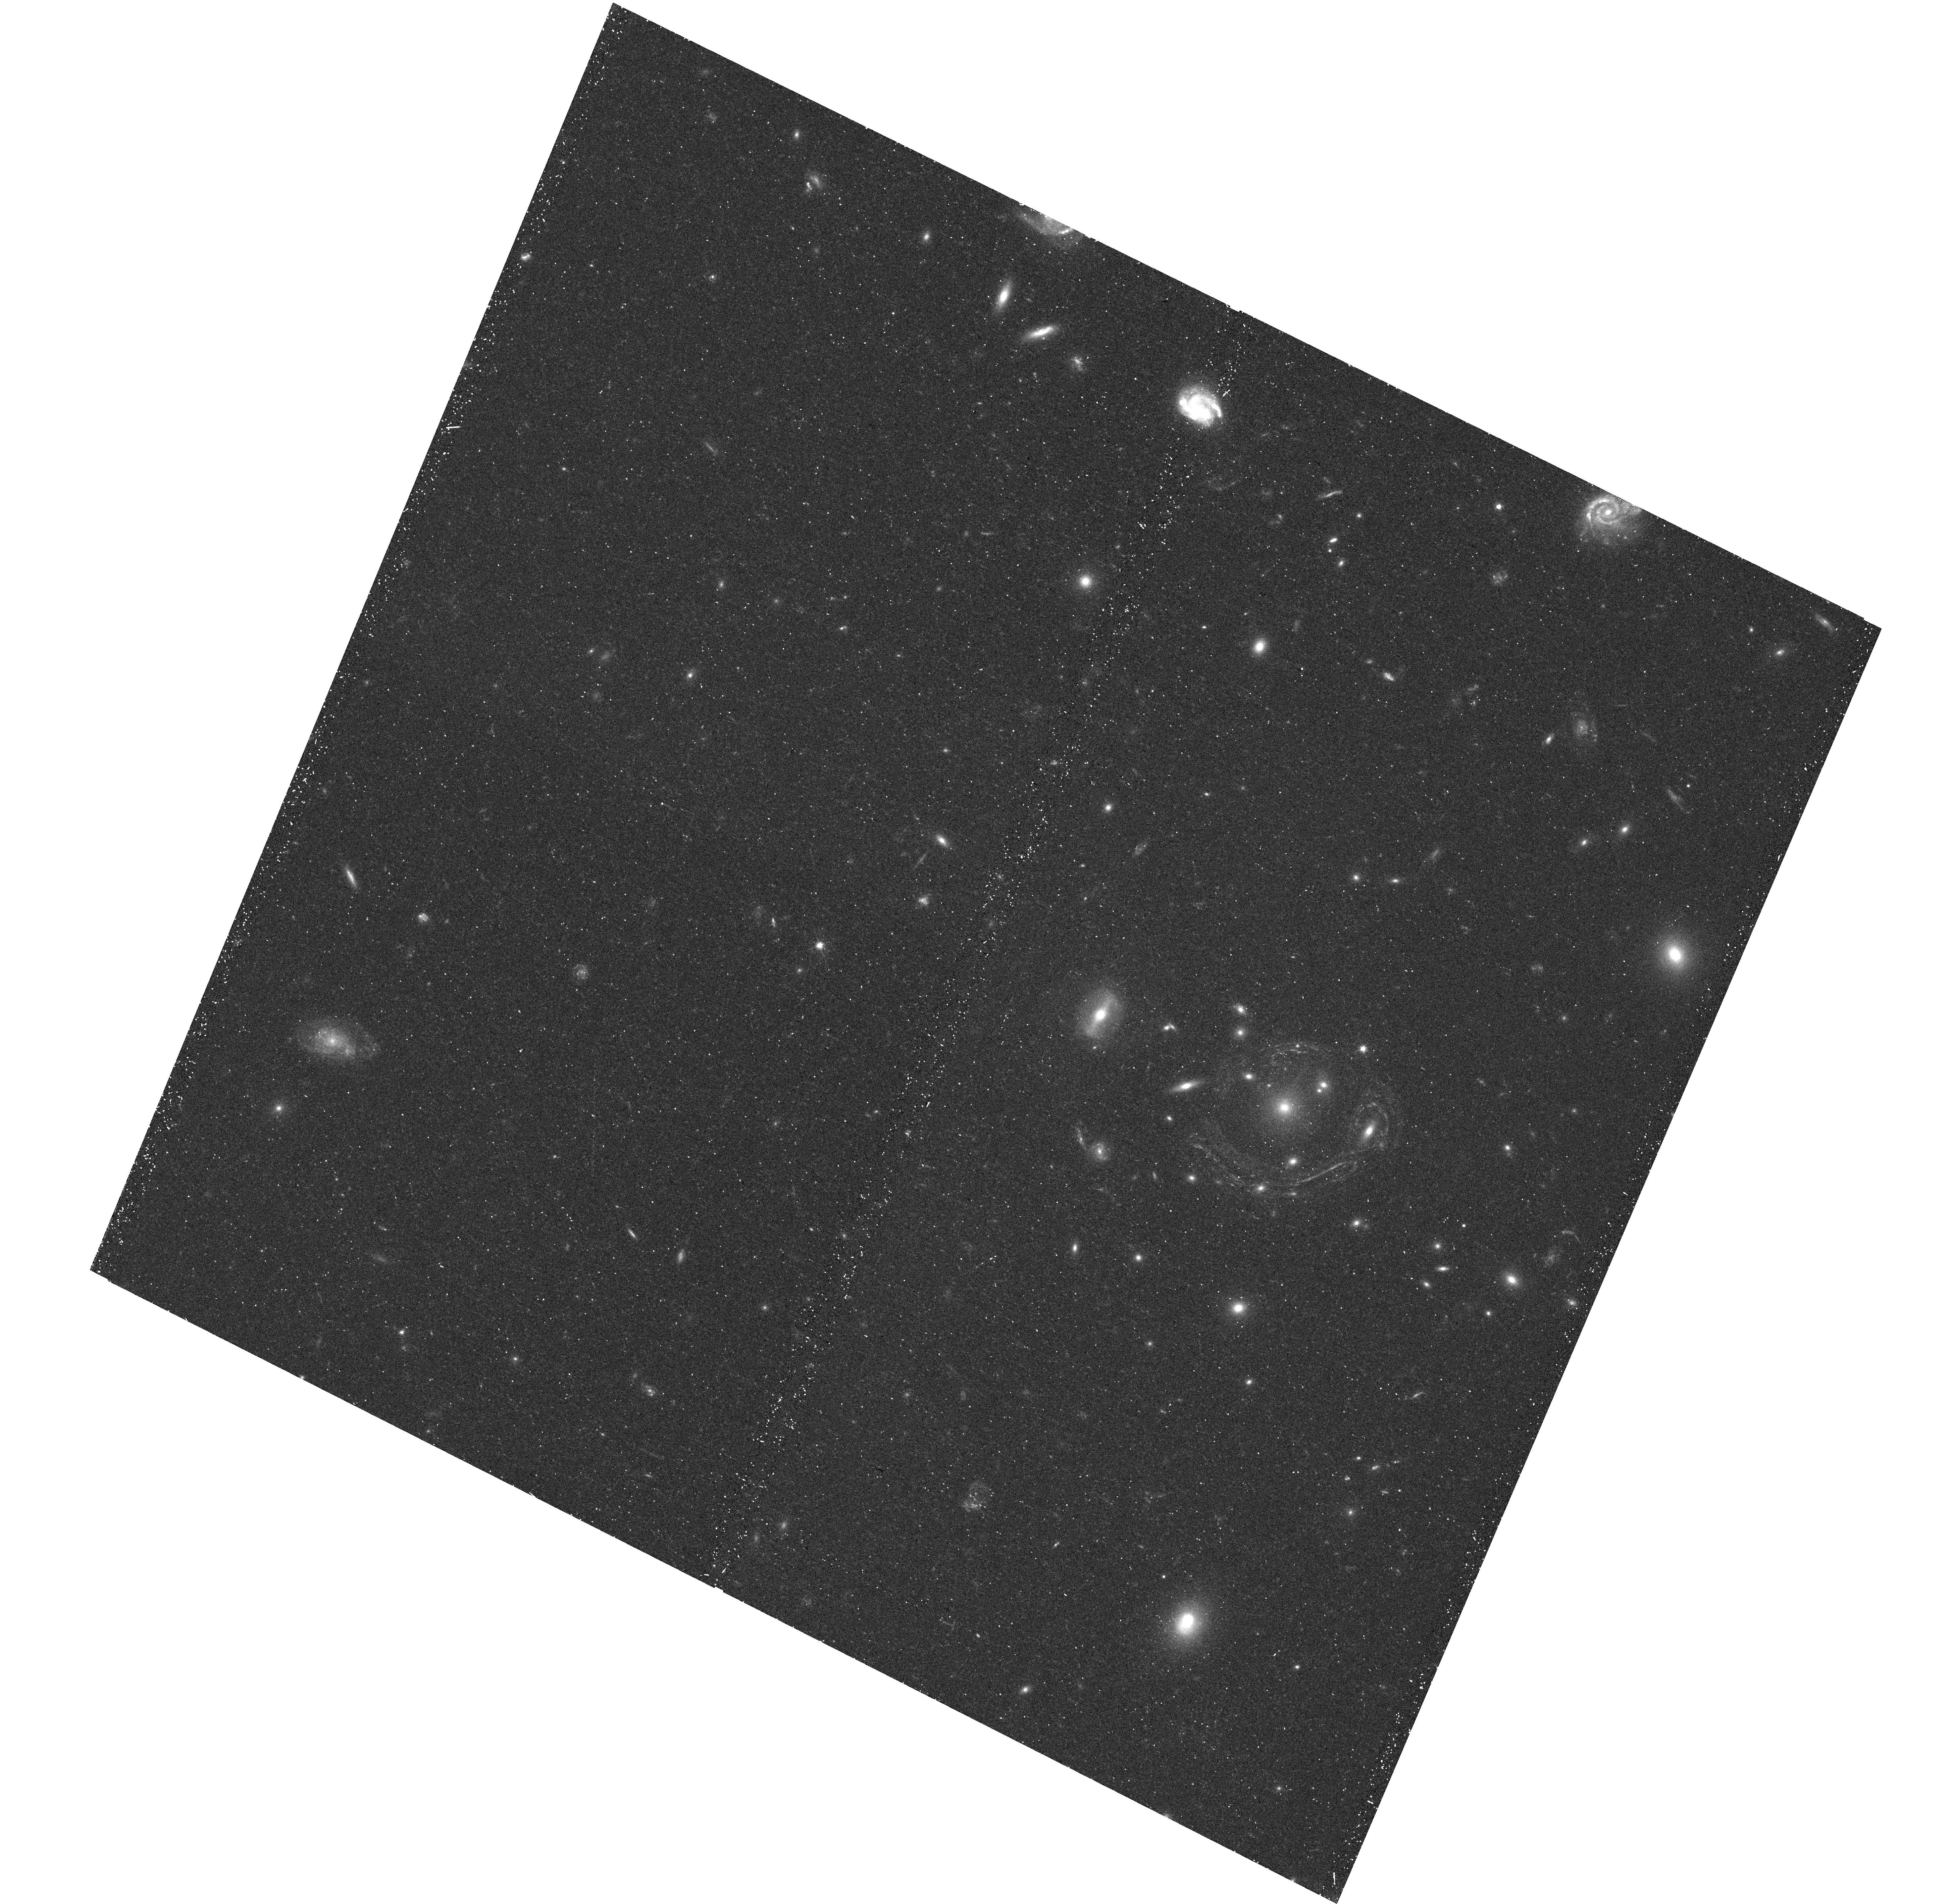
Target: GAL-CLUS-022058-38303. Instrument: WFC3/UVIS. Filter: F555W. Exposure: 20 min. Observation ID: hst_13756_01_wfc3_uvis_f555w_icmt01

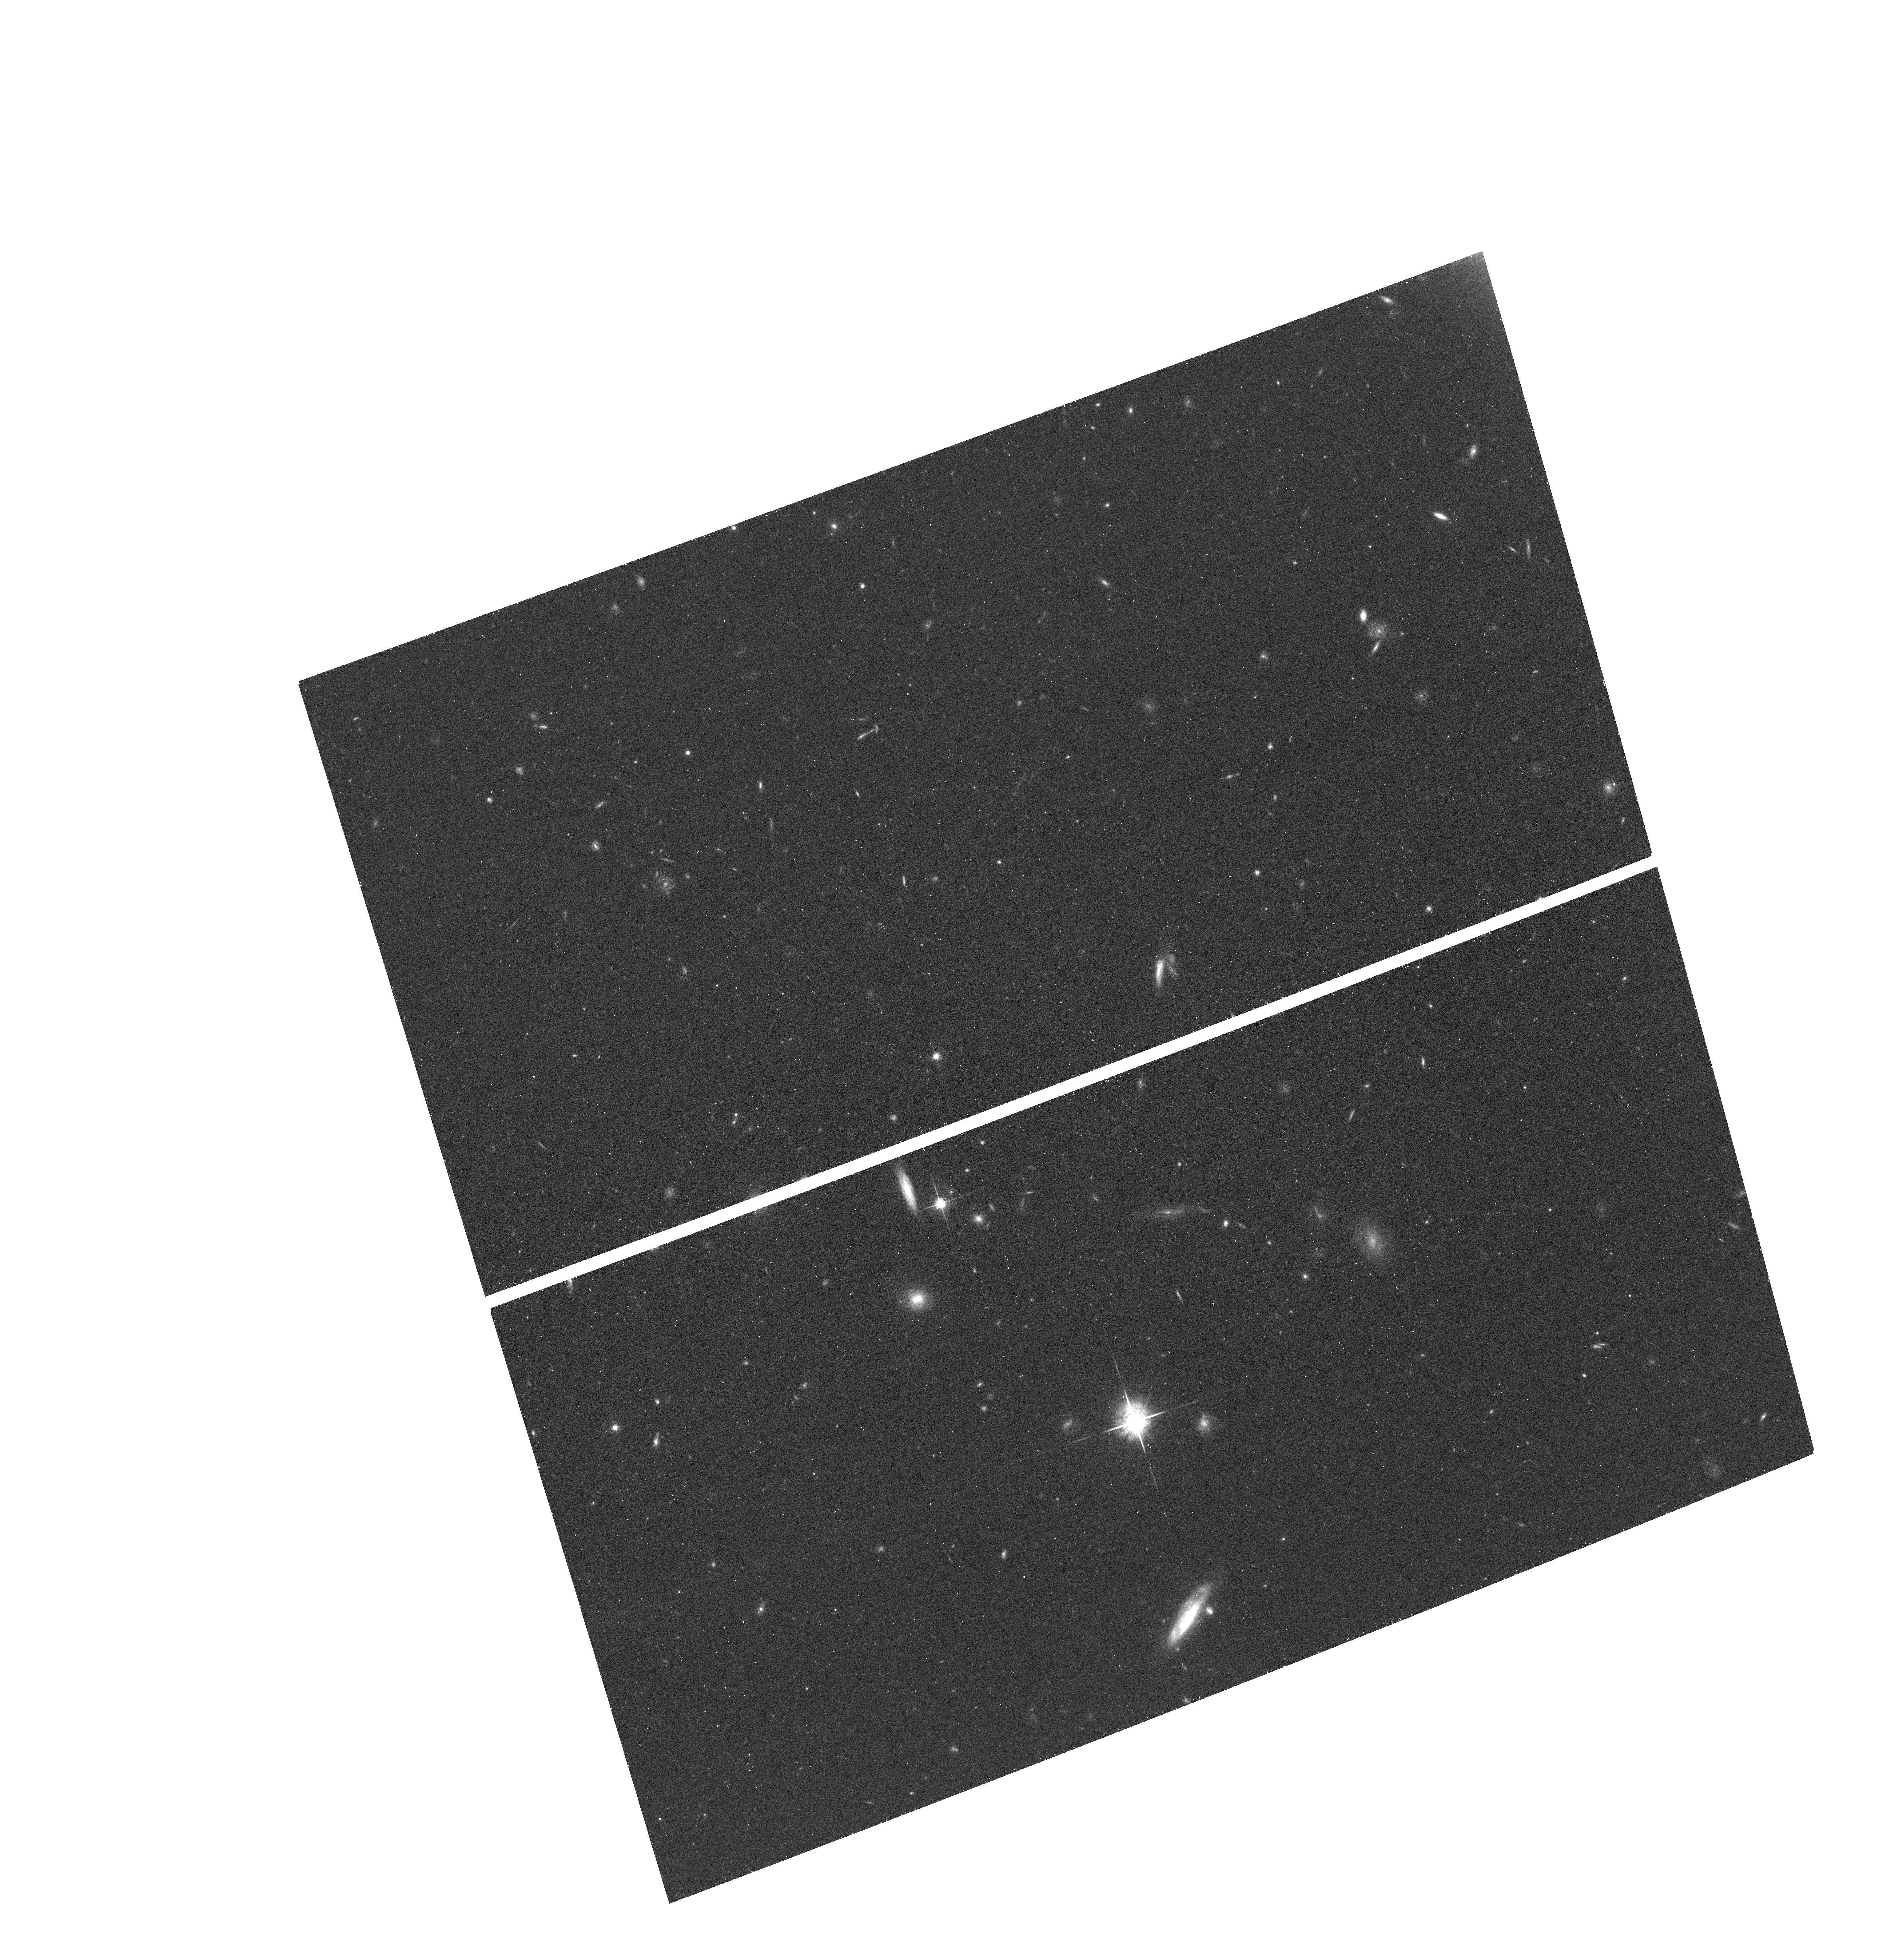
Target: field at RA 35.354°, Dec -38.514°. Instrument: ACS/WFC. Filter: F775W. Exposure: 20 min. Observation ID: hst_13756_01_acs_wfc_f775w_jcmt01

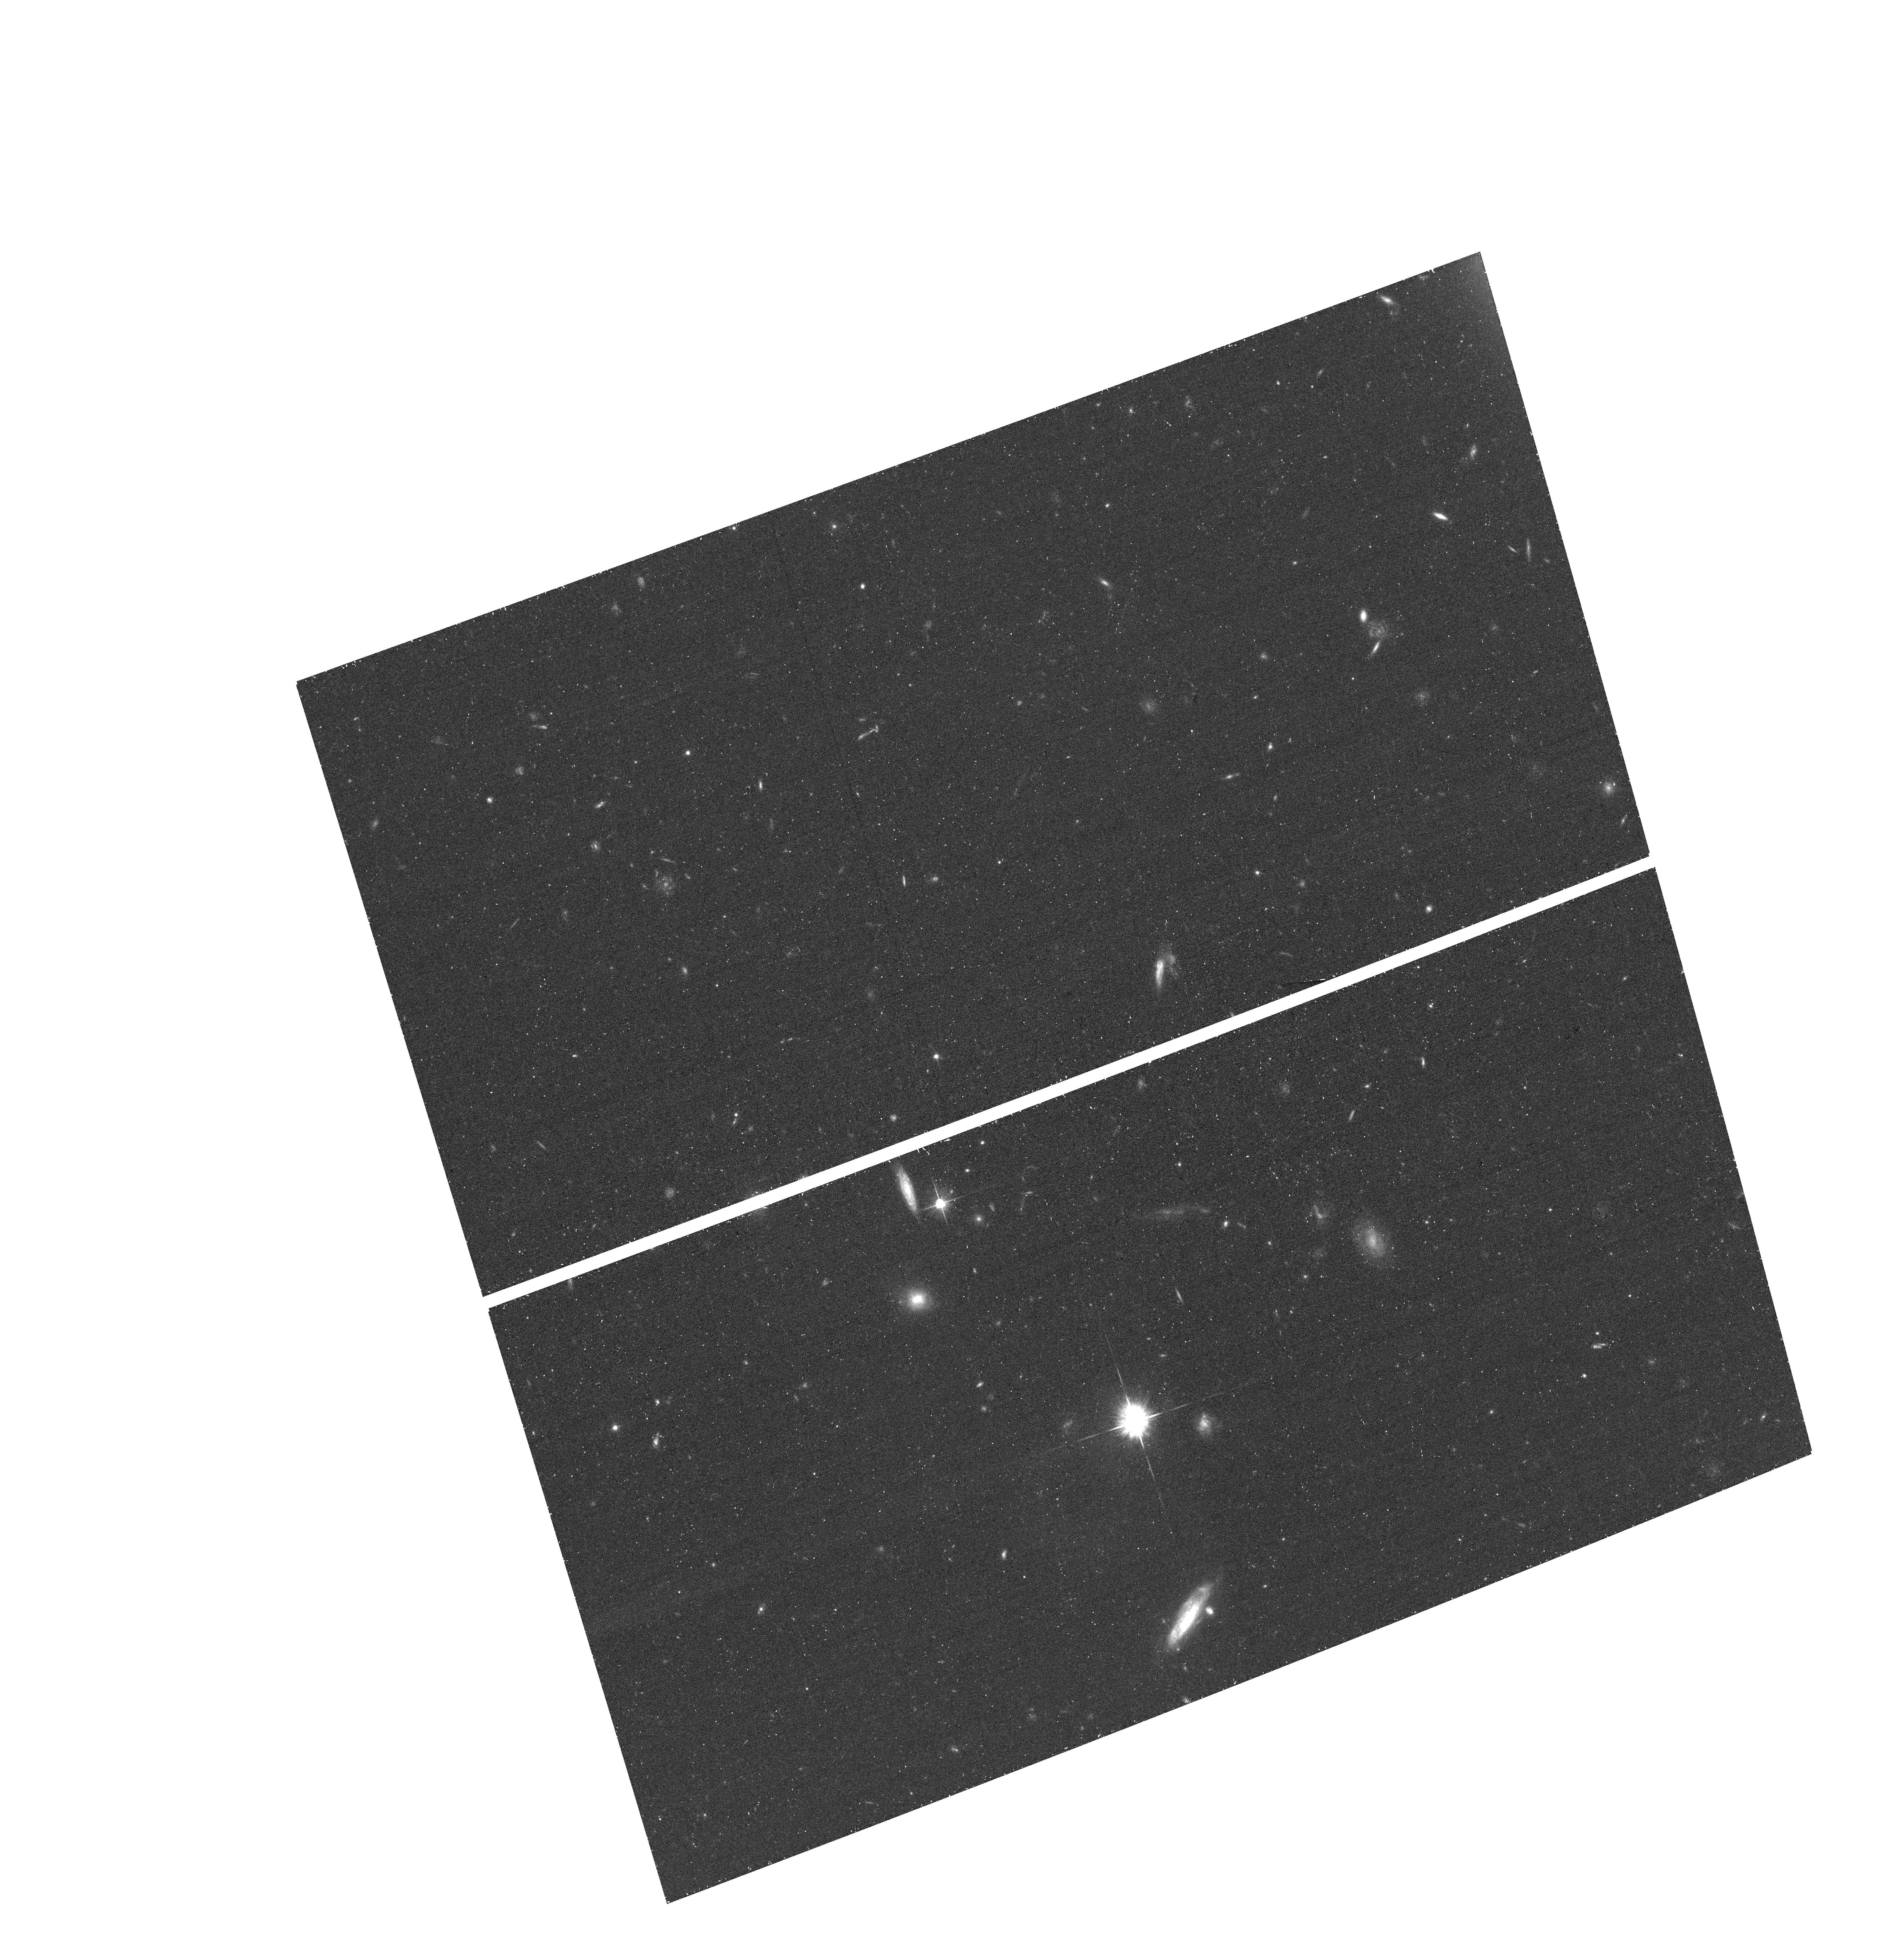
Target: field at RA 35.355°, Dec -38.514°. Instrument: ACS/WFC. Filter: F625W. Exposure: 20 min. Observation ID: hst_13756_01_acs_wfc_f625w_jcmt01

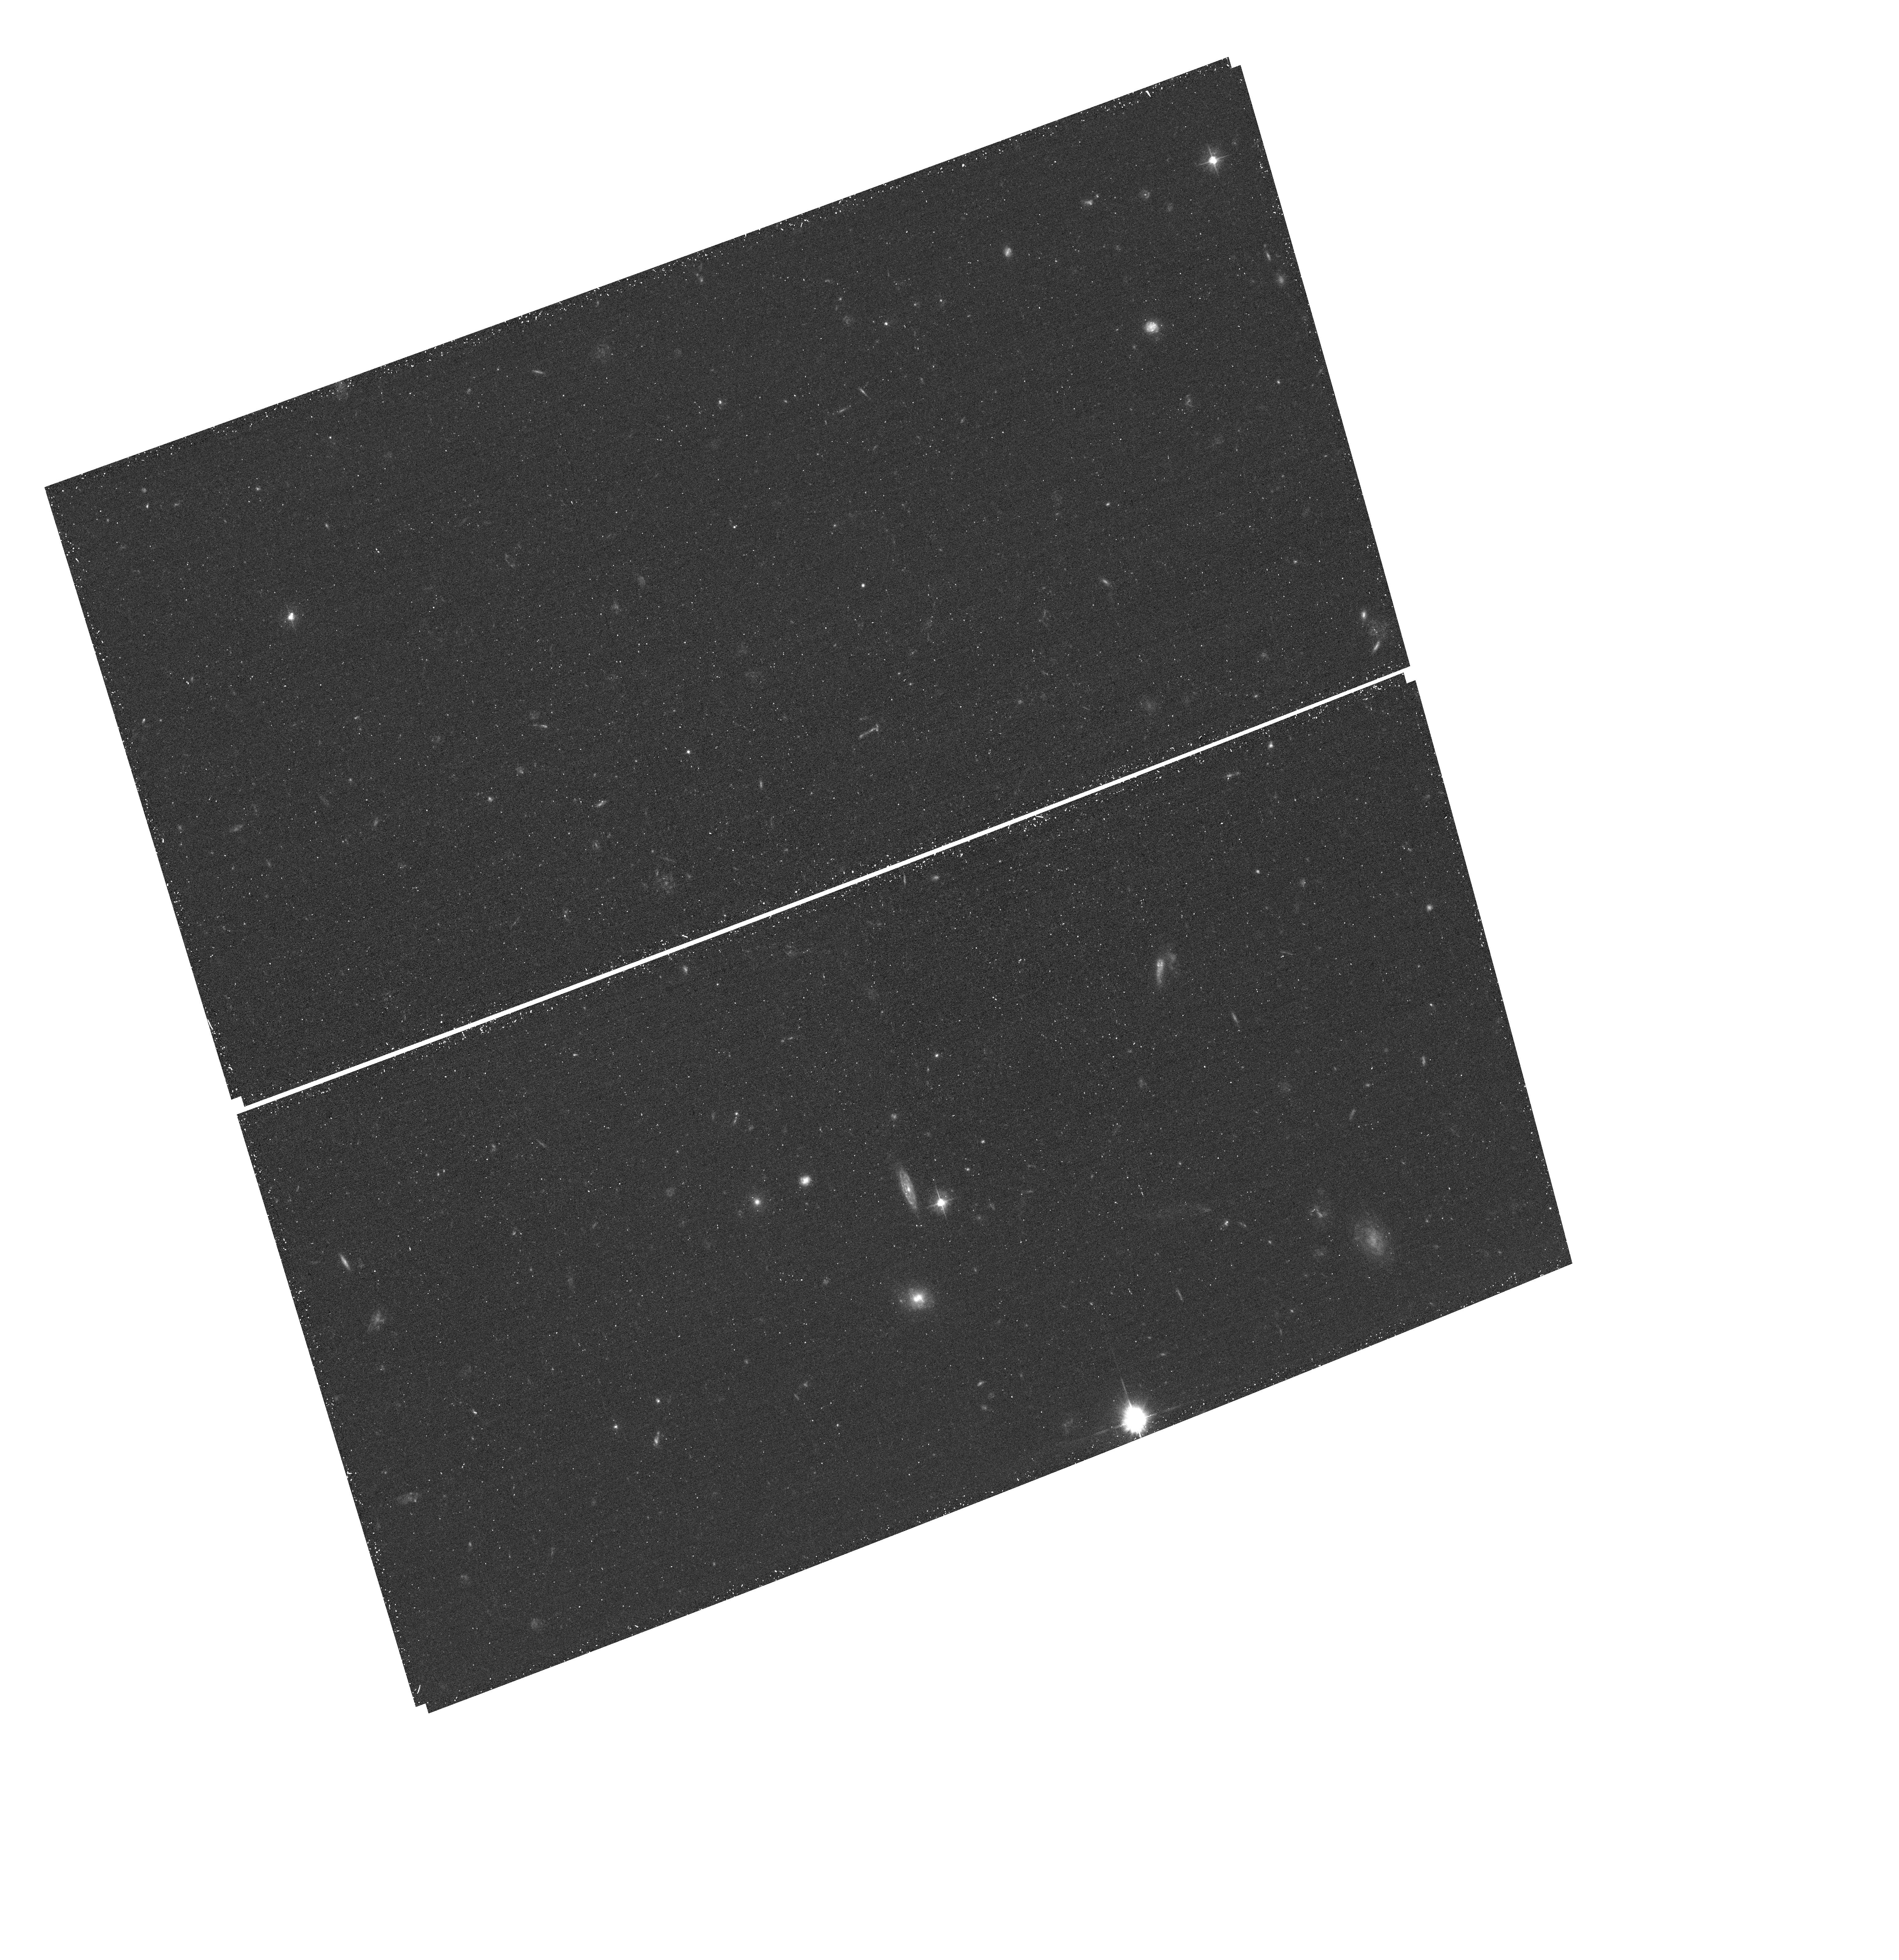
Target: field at RA 35.369°, Dec -38.505°. Instrument: ACS/WFC. Filter: F475W. Exposure: 20 min. Observation ID: hst_13756_01_acs_wfc_f475w_jcmt01

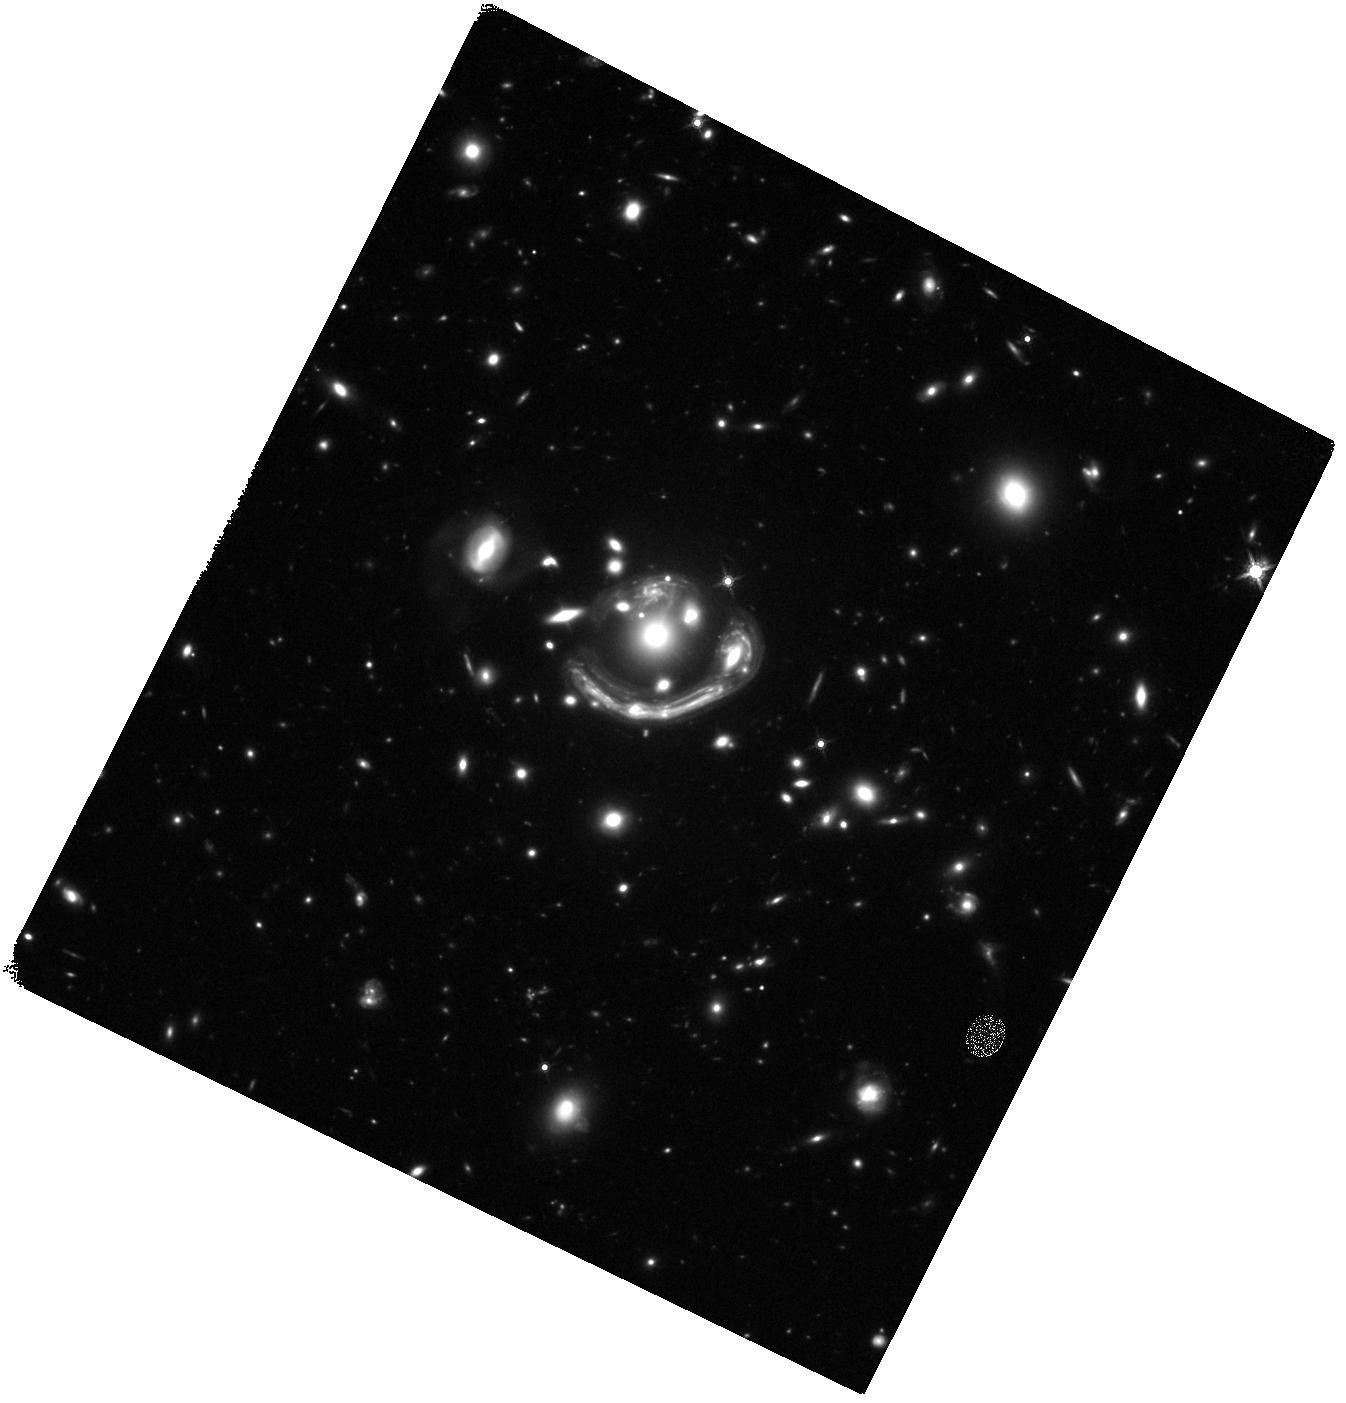
Target: GAL-CLUS-022058-38303. Instrument: WFC3/IR. Filter: F160W. Exposure: 47 min. Observation ID: hst_13756_01_wfc3_ir_f160w_icmt01

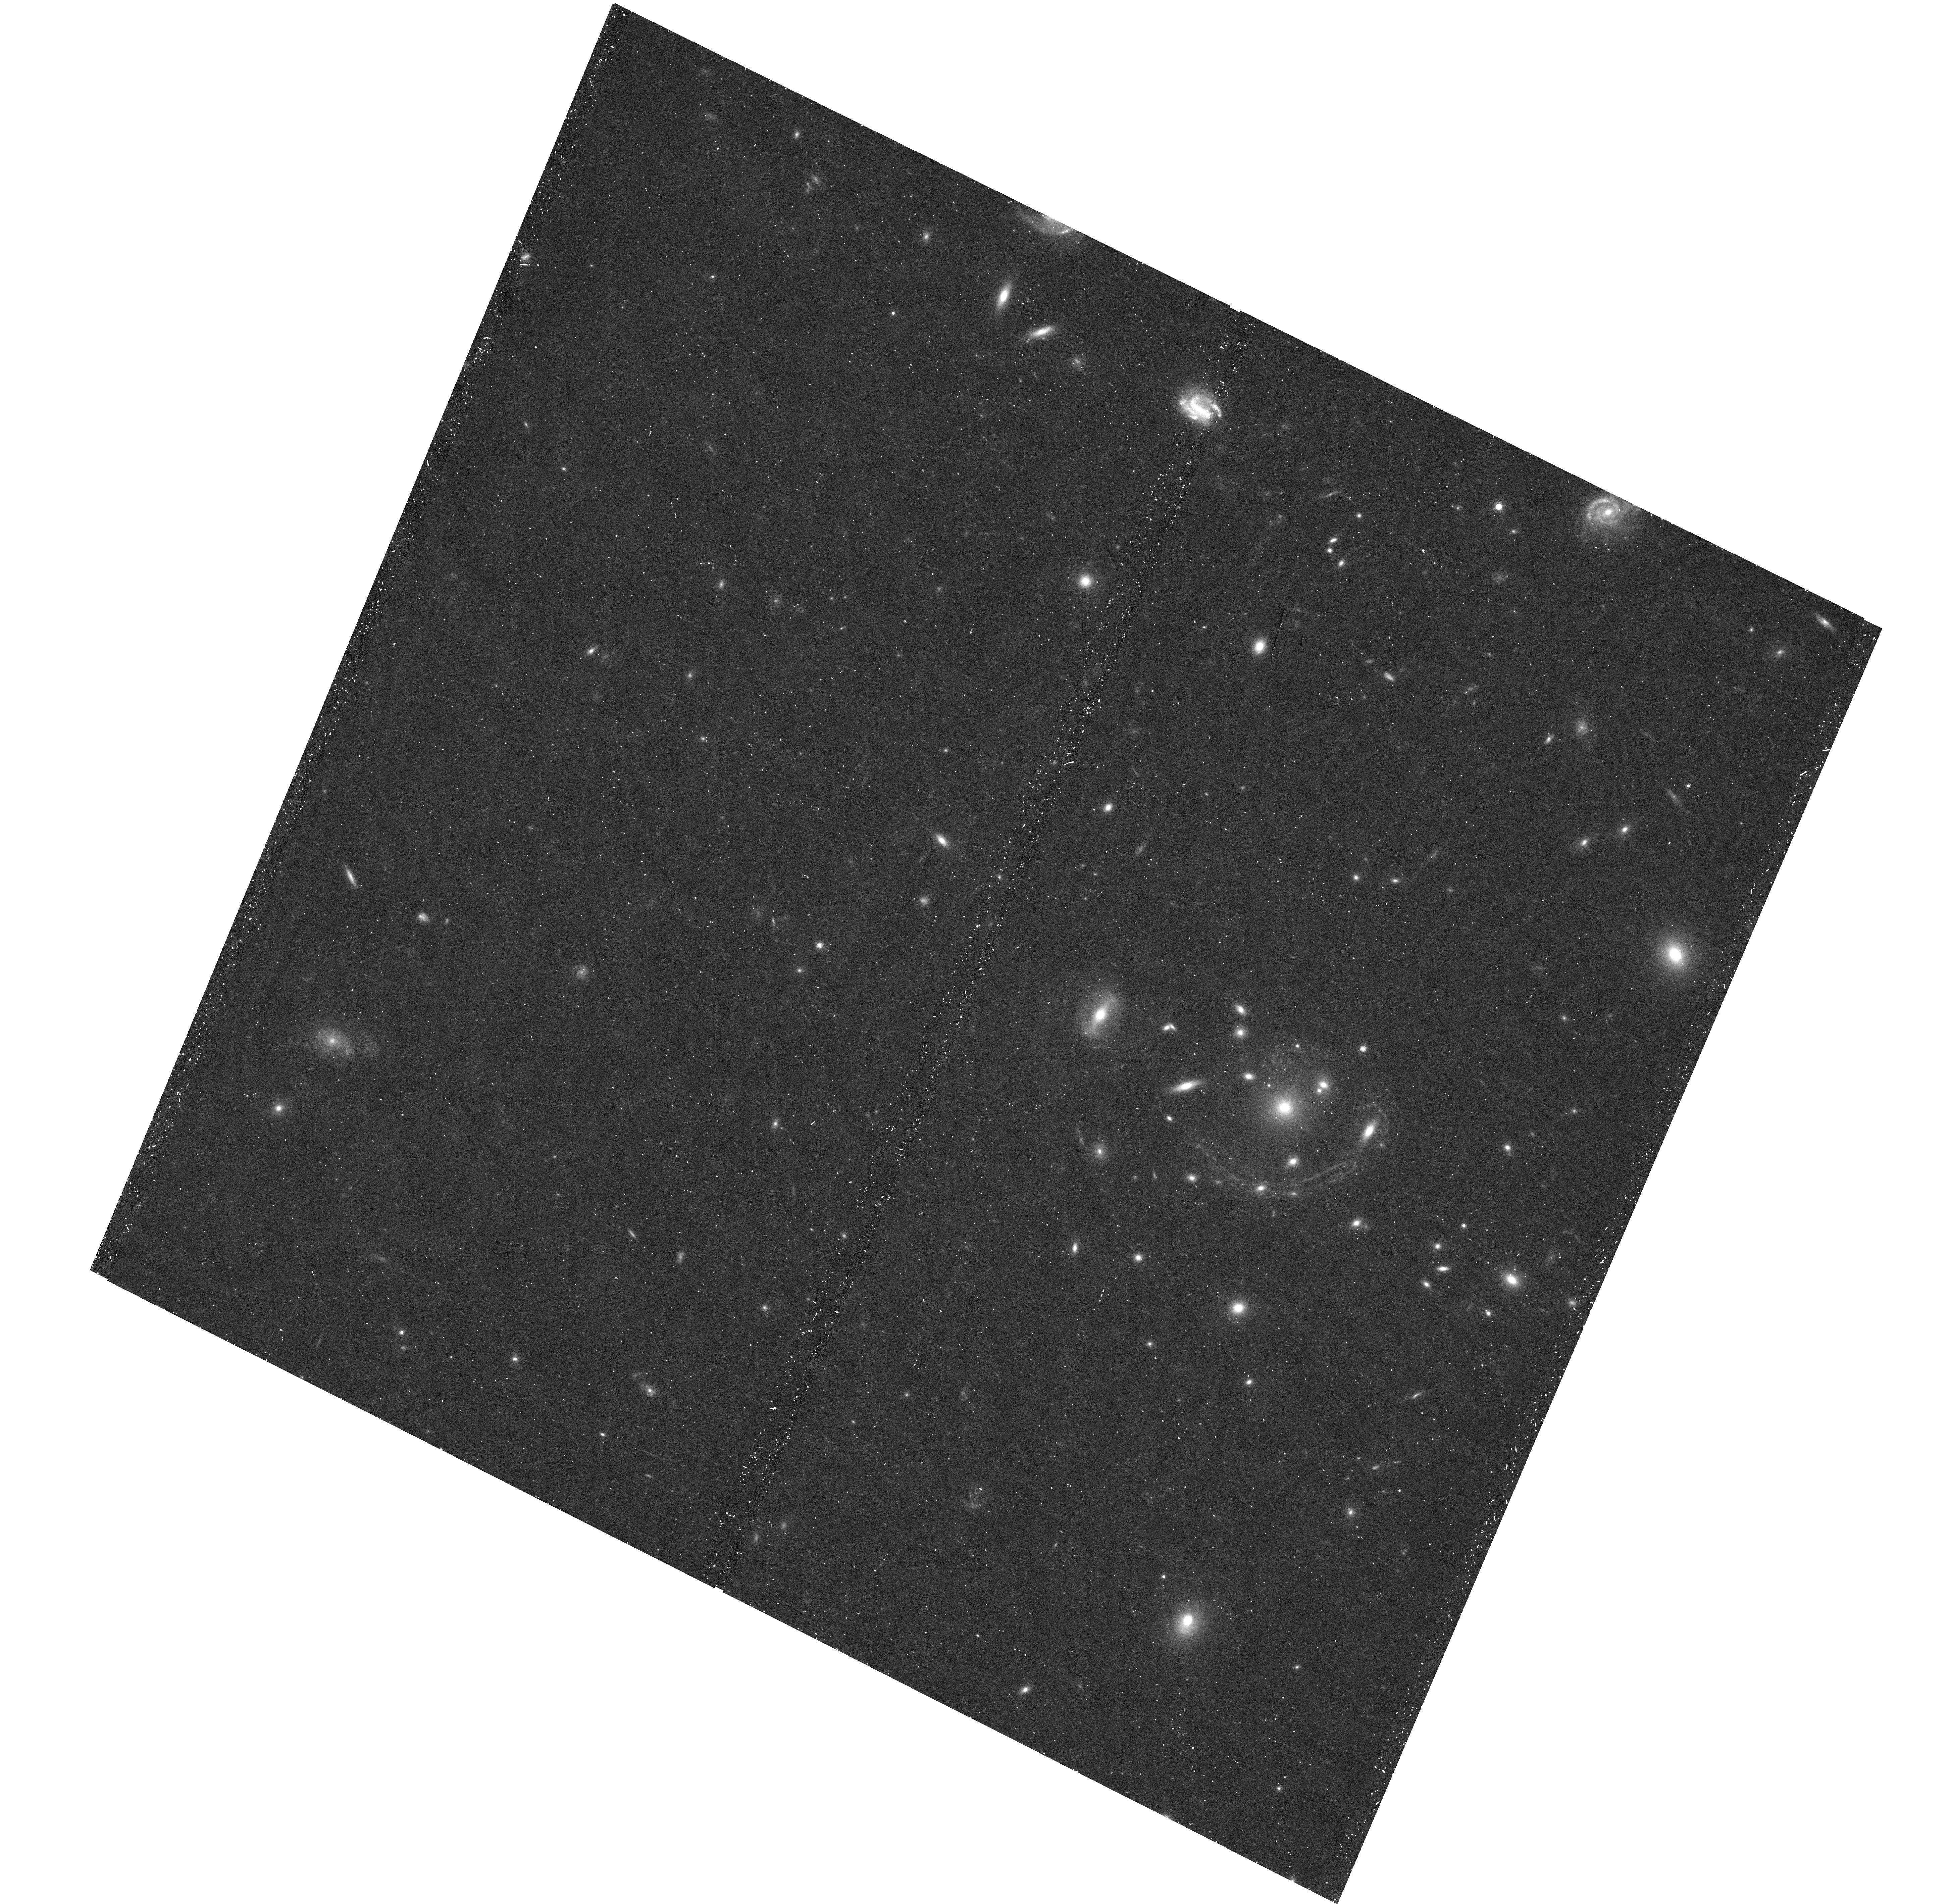
Target: GAL-CLUS-022058-38303. Instrument: WFC3/UVIS. Filter: F775W. Exposure: 21 min. Observation ID: hst_13756_01_wfc3_uvis_f775w_icmt01

Rings within Rings: High Resolution Imaging of a Spectacular Gravitational Lens (PI: Jha, Saurabh W.)

We propose WFC3 optical and infrared imaging of the largest, nearly-complete Einstein ring known. The ring has an extreme diameter, approximately 20 arcseconds, and is the result of gravitational lensing by a massive cluster elliptical galaxy at z = 0.36. This spectacular system shows two source galaxies (perhaps interacting), resulting in double arcs with striking differences in color. The proposed high resolution images will unveil detailed structure in the ring arcs (which exhibit a complex structure), allowing for the identification of multiply imaged regions in the source galaxies. Modelling the images over the full range of position angles around the rings will provide the best constraints on the lens mass distribution, and will connect observations and models from galaxy to cluster scales. These data will allow for the study of spatially resolved star-formation in the source galaxies, and enable additional followup through a more democratic window to the high-redshift Universe.